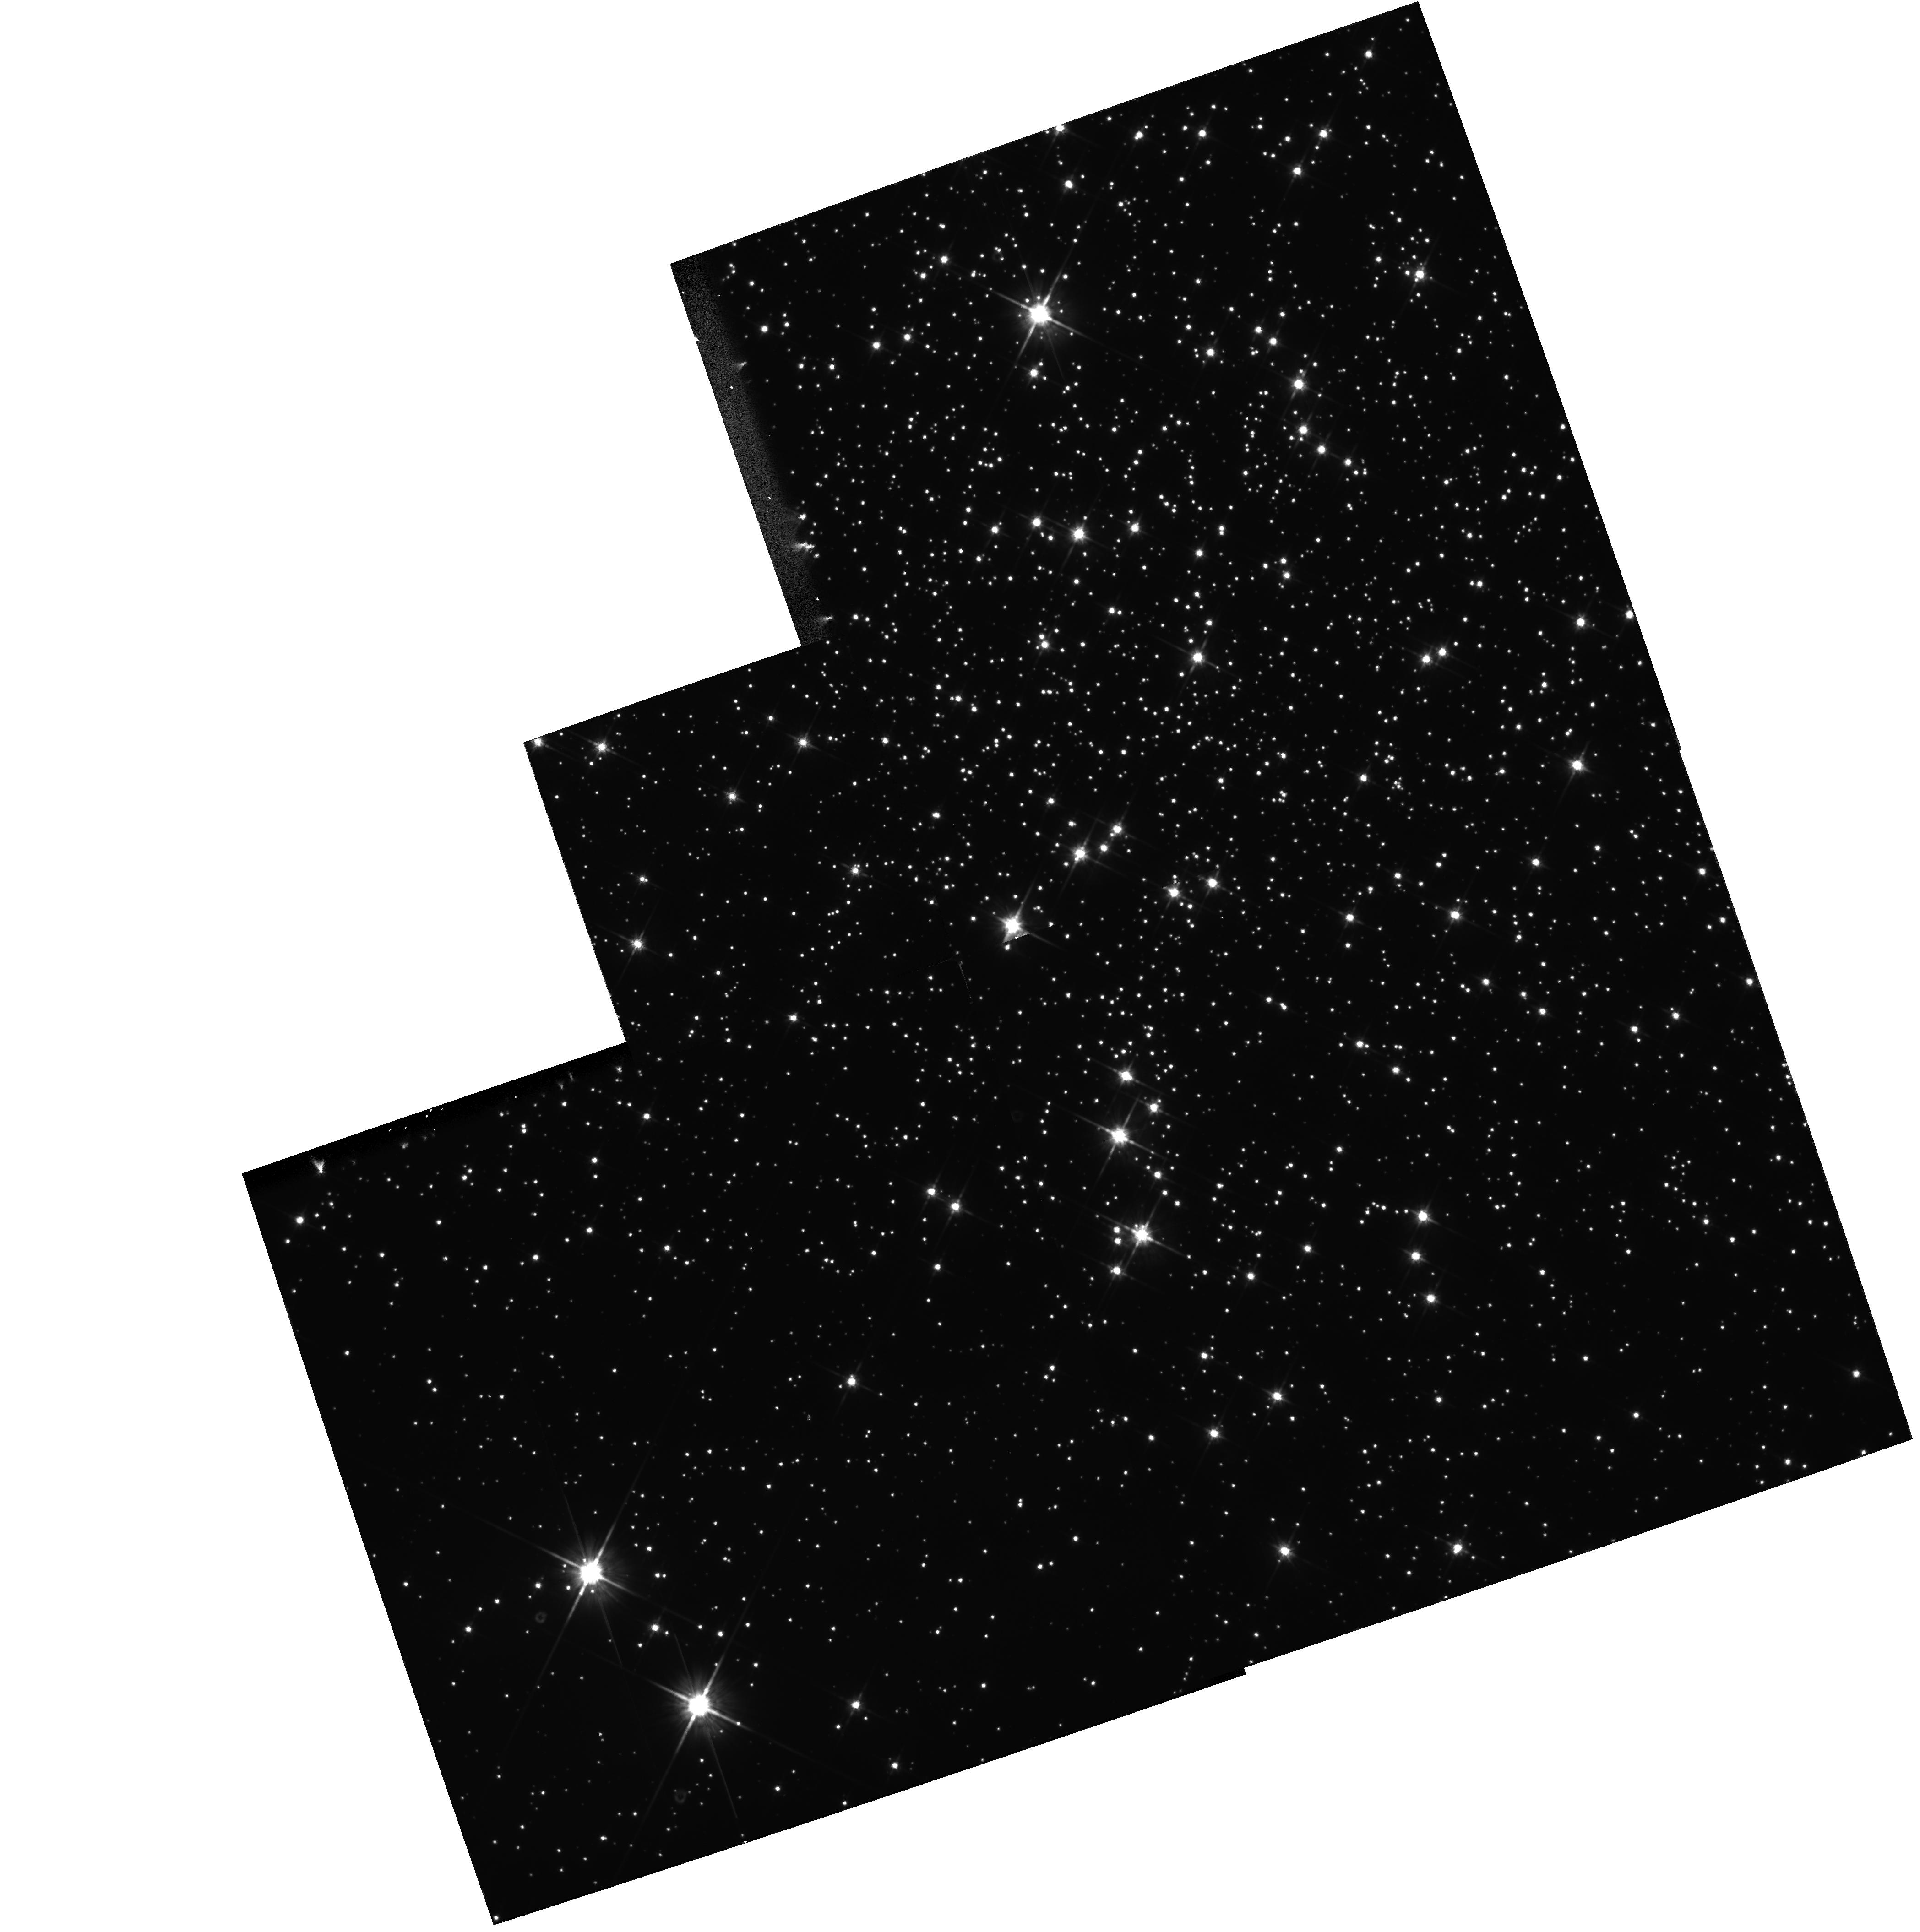
Target: PSR-B1620-26
Instrument: WFPC2/PC
Filter: F814W
Exposure: 4 min
Observation ID: hst_6116_01_wfpc2_pc_f814w_u35501

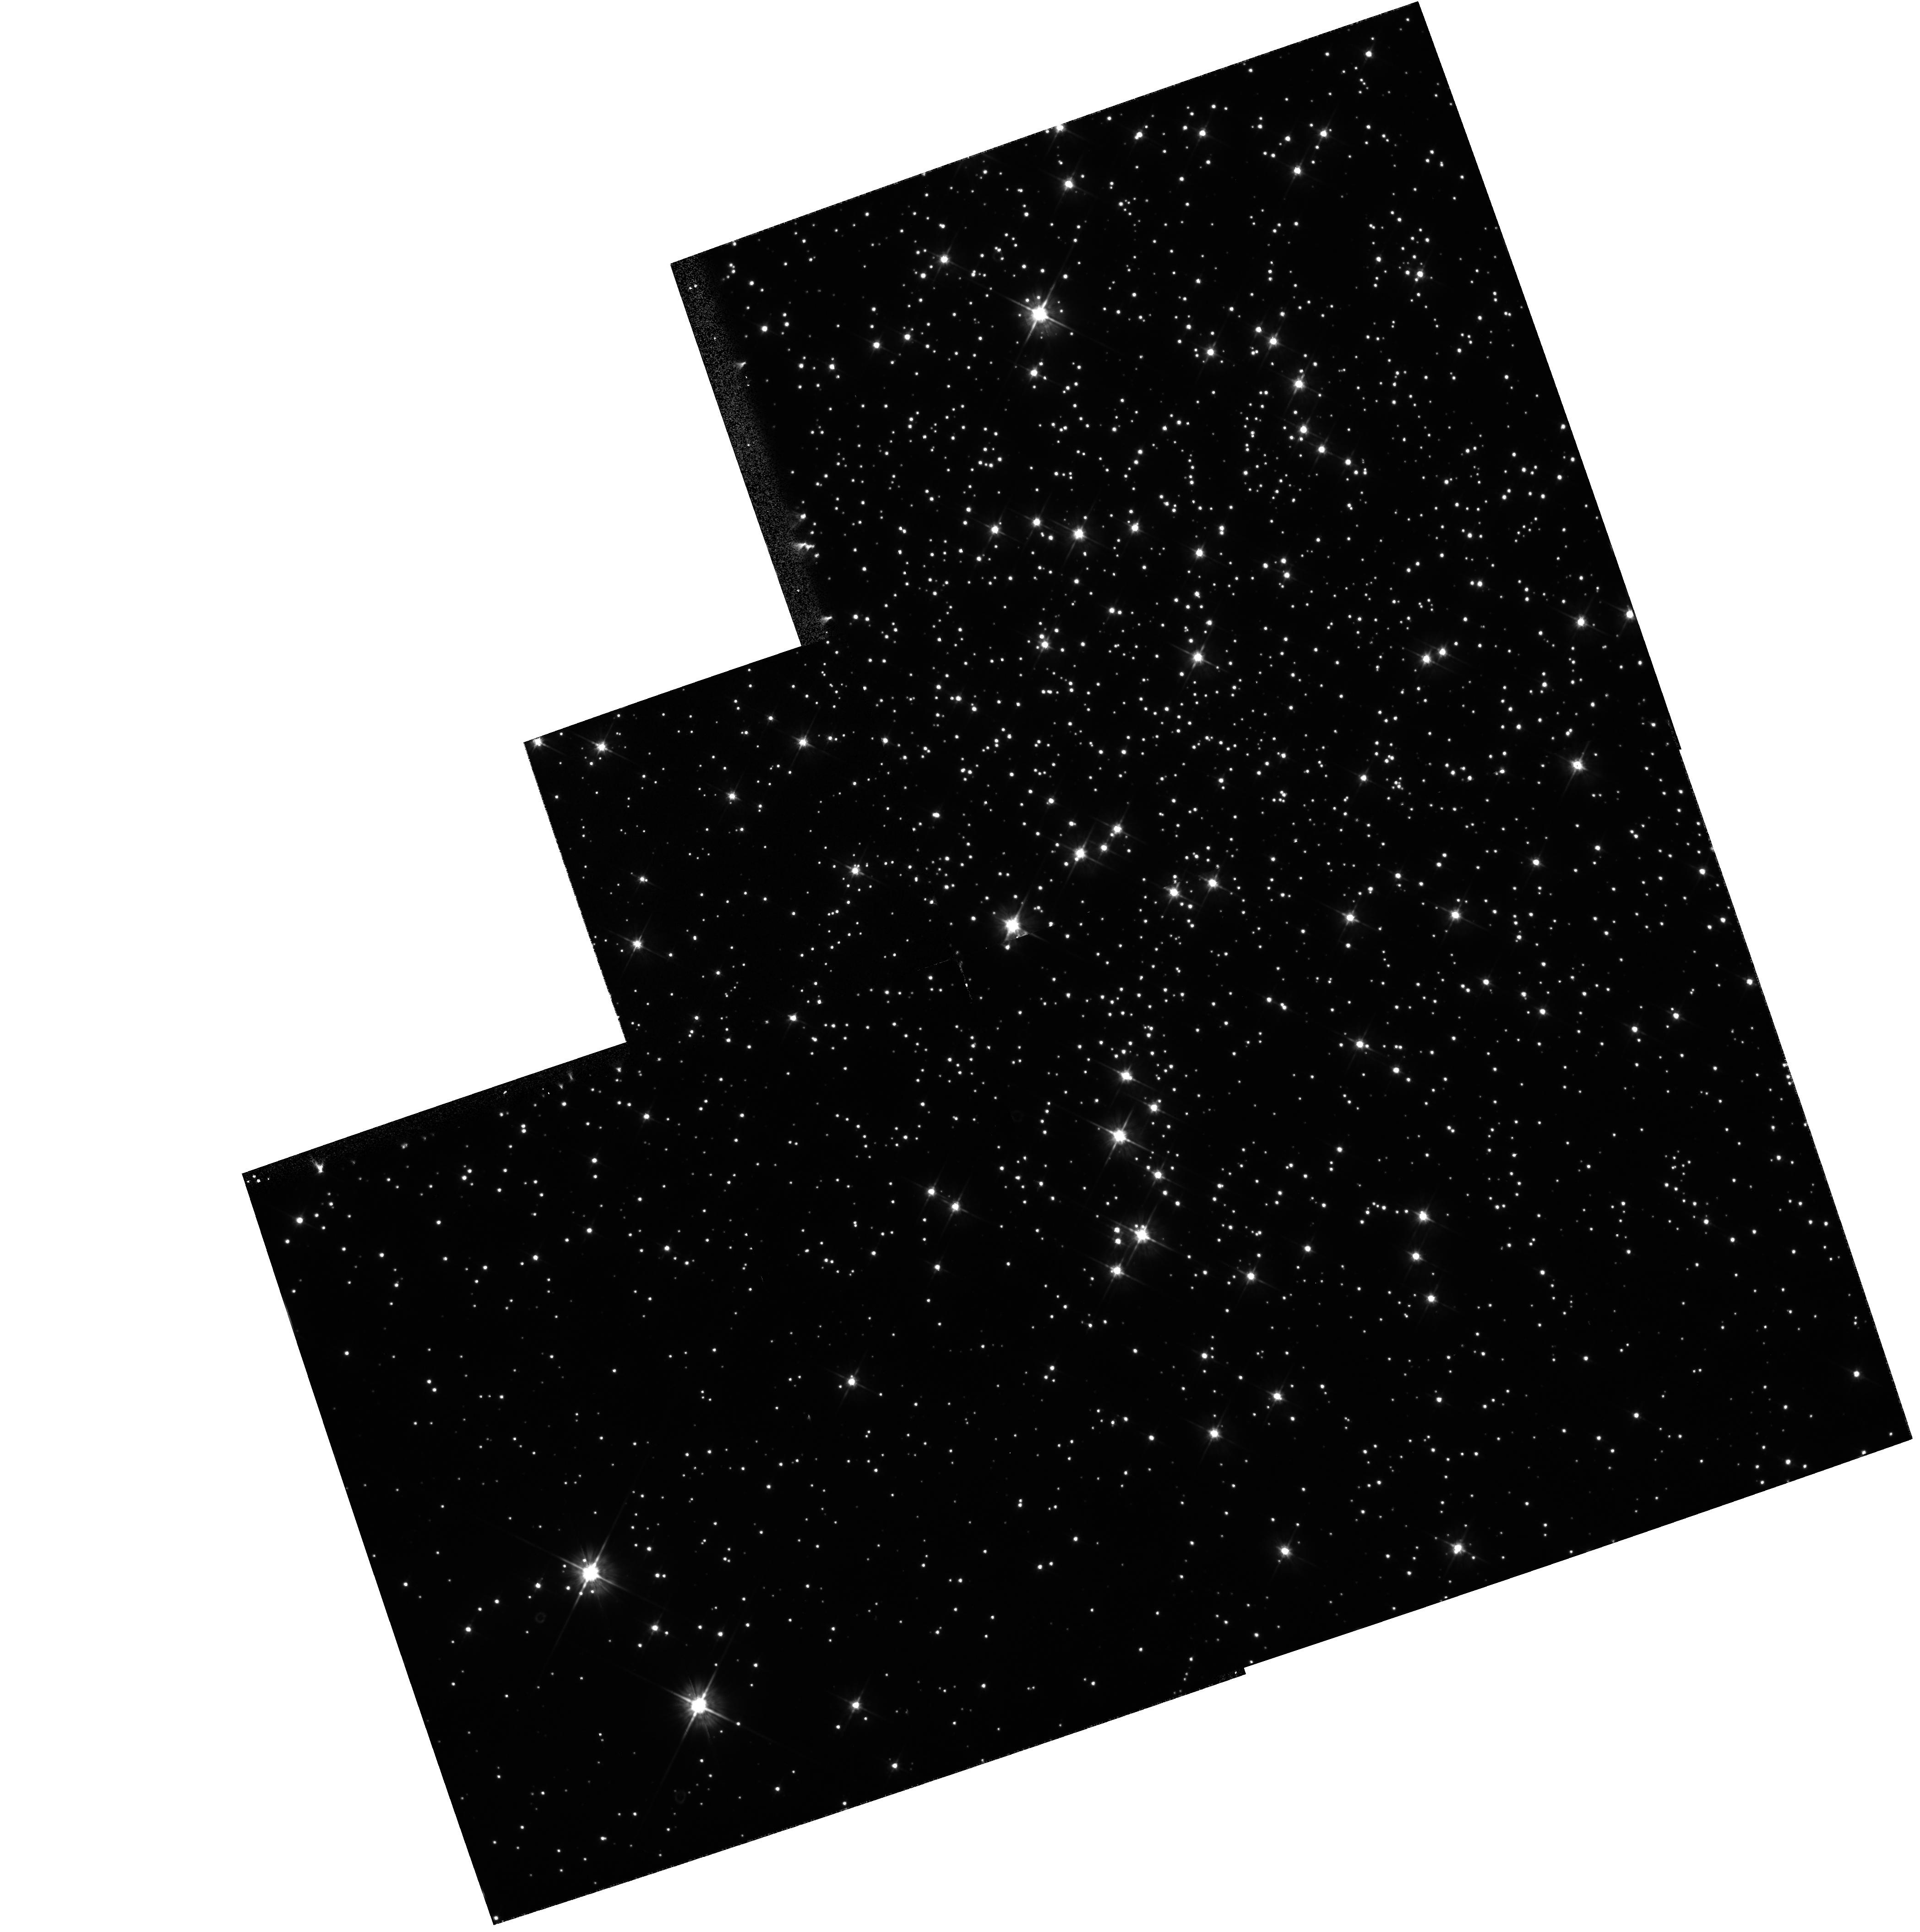
Target: PSR-B1620-26
Instrument: WFPC2/PC
Filter: F555W
Exposure: 4 min
Observation ID: hst_6116_01_wfpc2_pc_f555w_u35501

A SEARCH FOR THE OPTICAL COUNTERPART OF THE TRIPLE PULSAR SYSTEM PSR B1620-26 IN M4 (PI: Bailyn, Charles David)

The accurate optical identification of the millisecond pulsar B1620-26 in the globular cluster M4 (NGC6121) is crucial for determining the nature of this unique hierarchical triple system. Ground based imaging has revealed a potential condidate, which may well be blended and/or a chance superposition. We propose a short WF/PC II observation which will unambiguously demonstrate whether an optical counterpart exists, and if so, determine its magnitude and color. The results will be of great interest both for issues relating to the origin of pulsars, and in terms of dynamical processes in globular clusters.